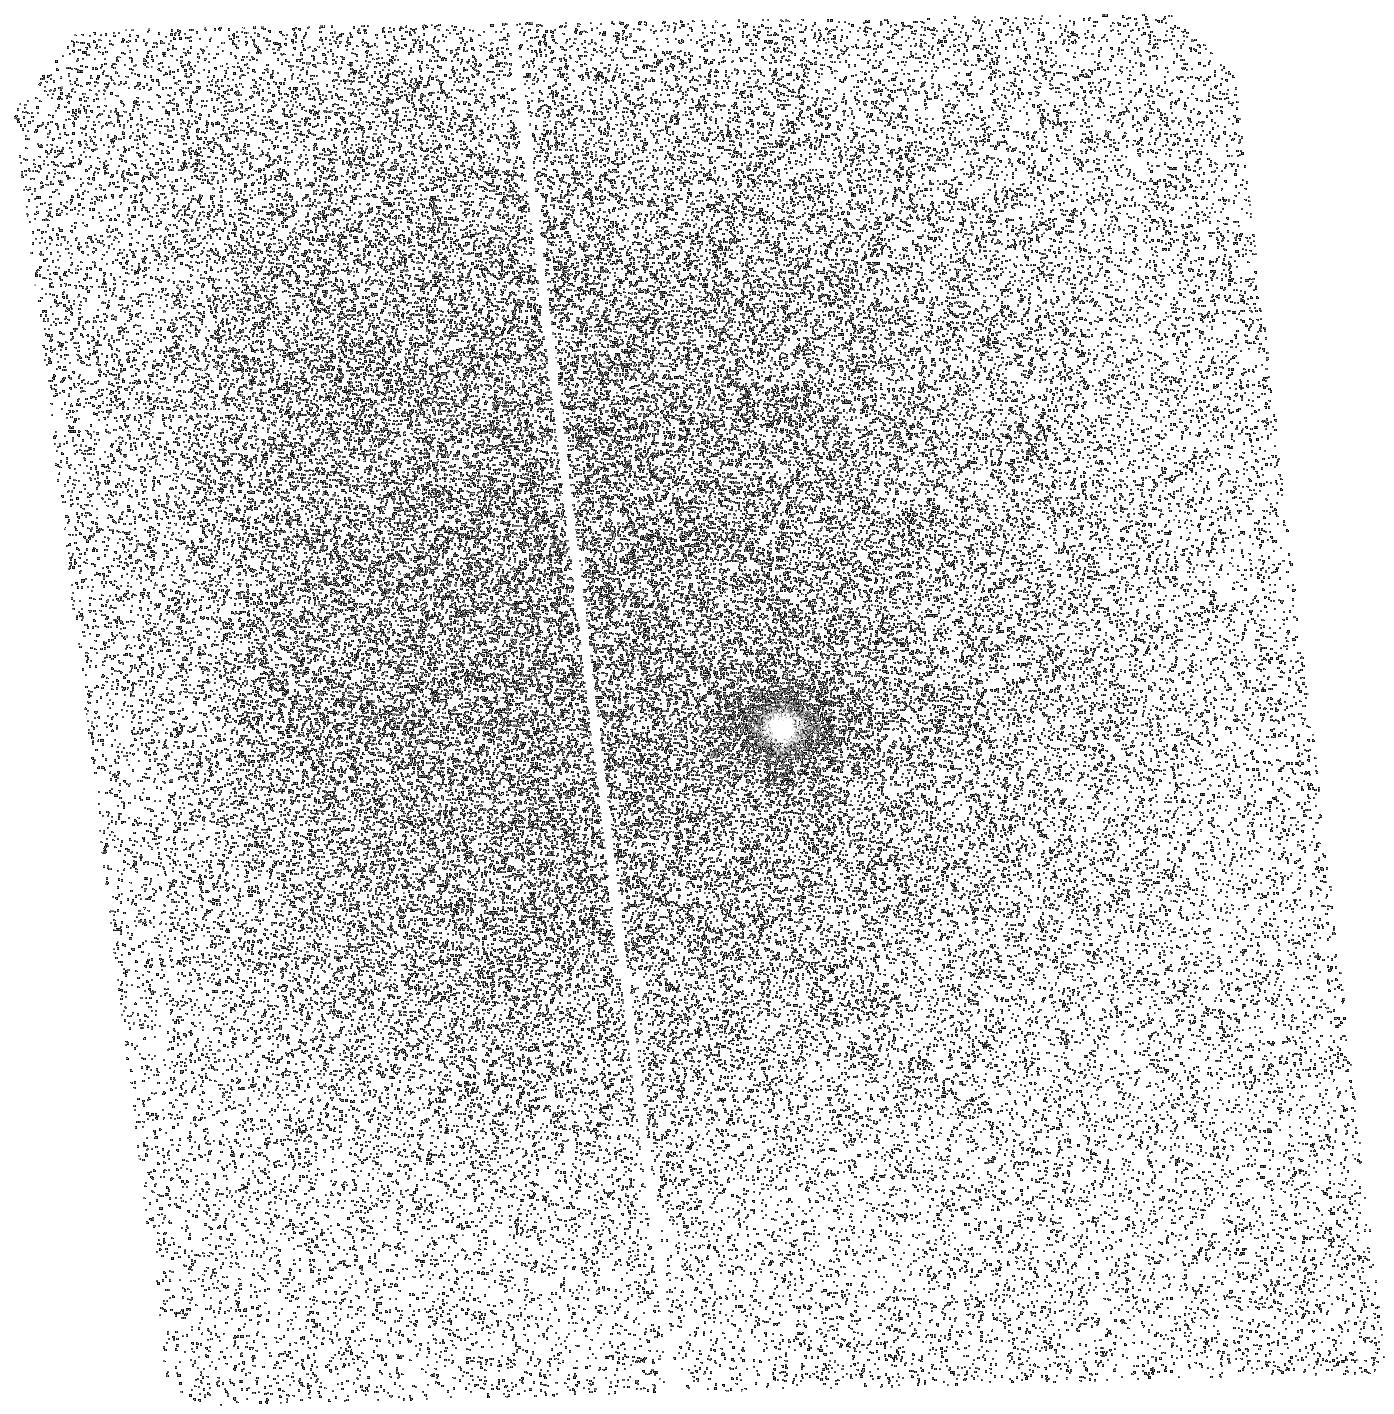
Target: GJ832
Instrument: ACS/SBC
Filter: F140LP
Exposure: 43 min
Observation ID: hst_14100_02_acs_sbc_f140lp_jctm02

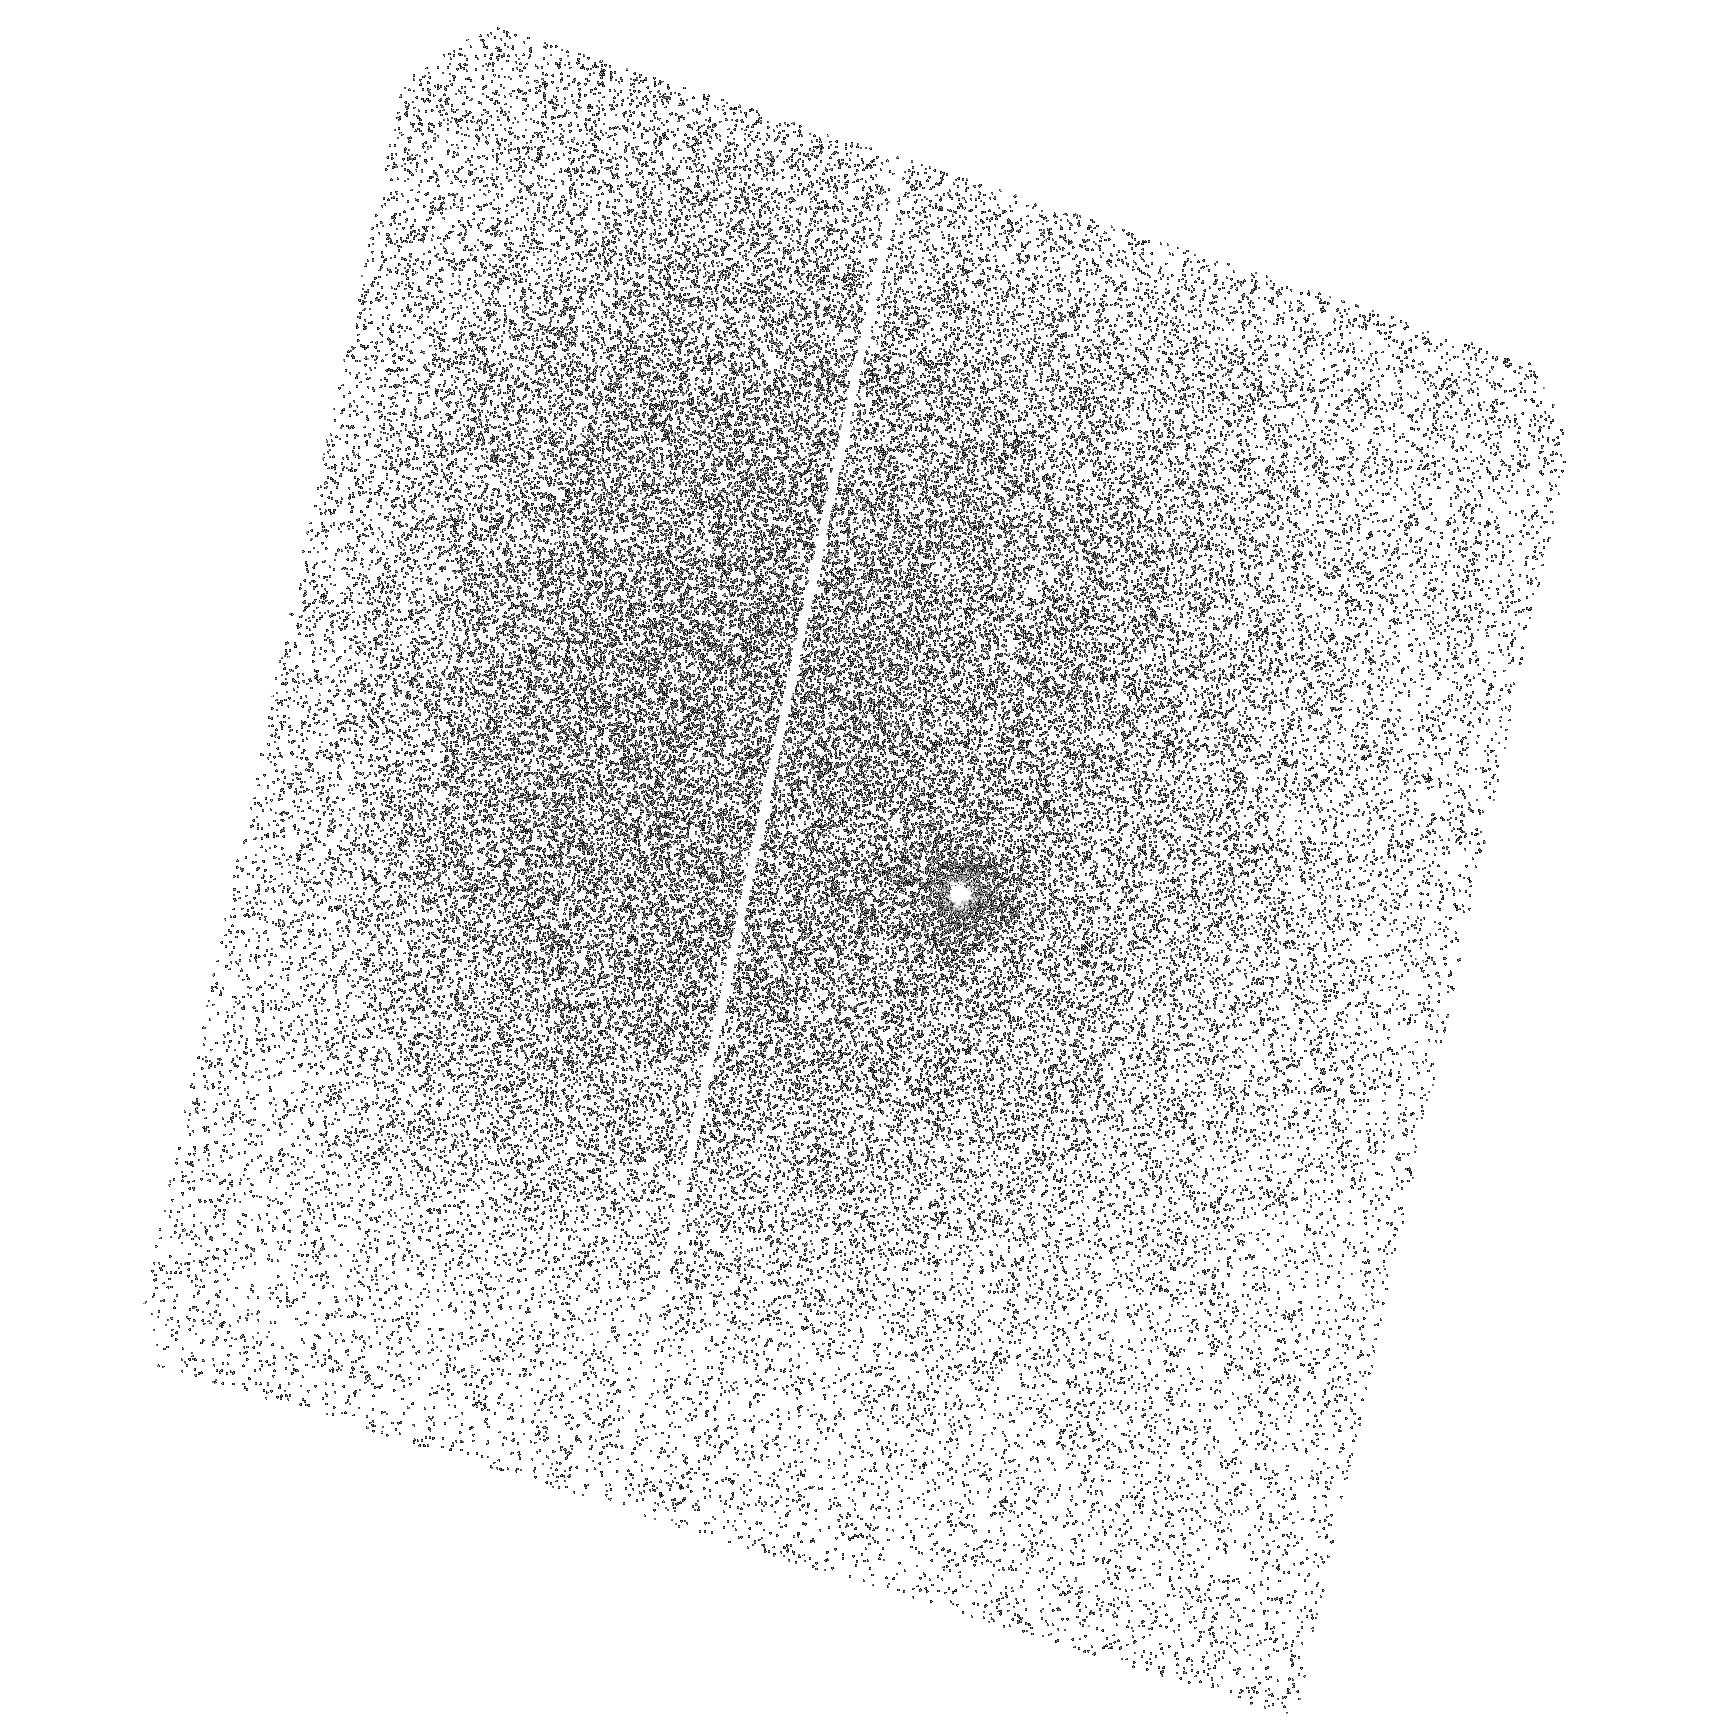
Target: GJ832
Instrument: ACS/SBC
Filter: F165LP
Exposure: 40 min
Observation ID: hst_14100_01_acs_sbc_f165lp_jctm01

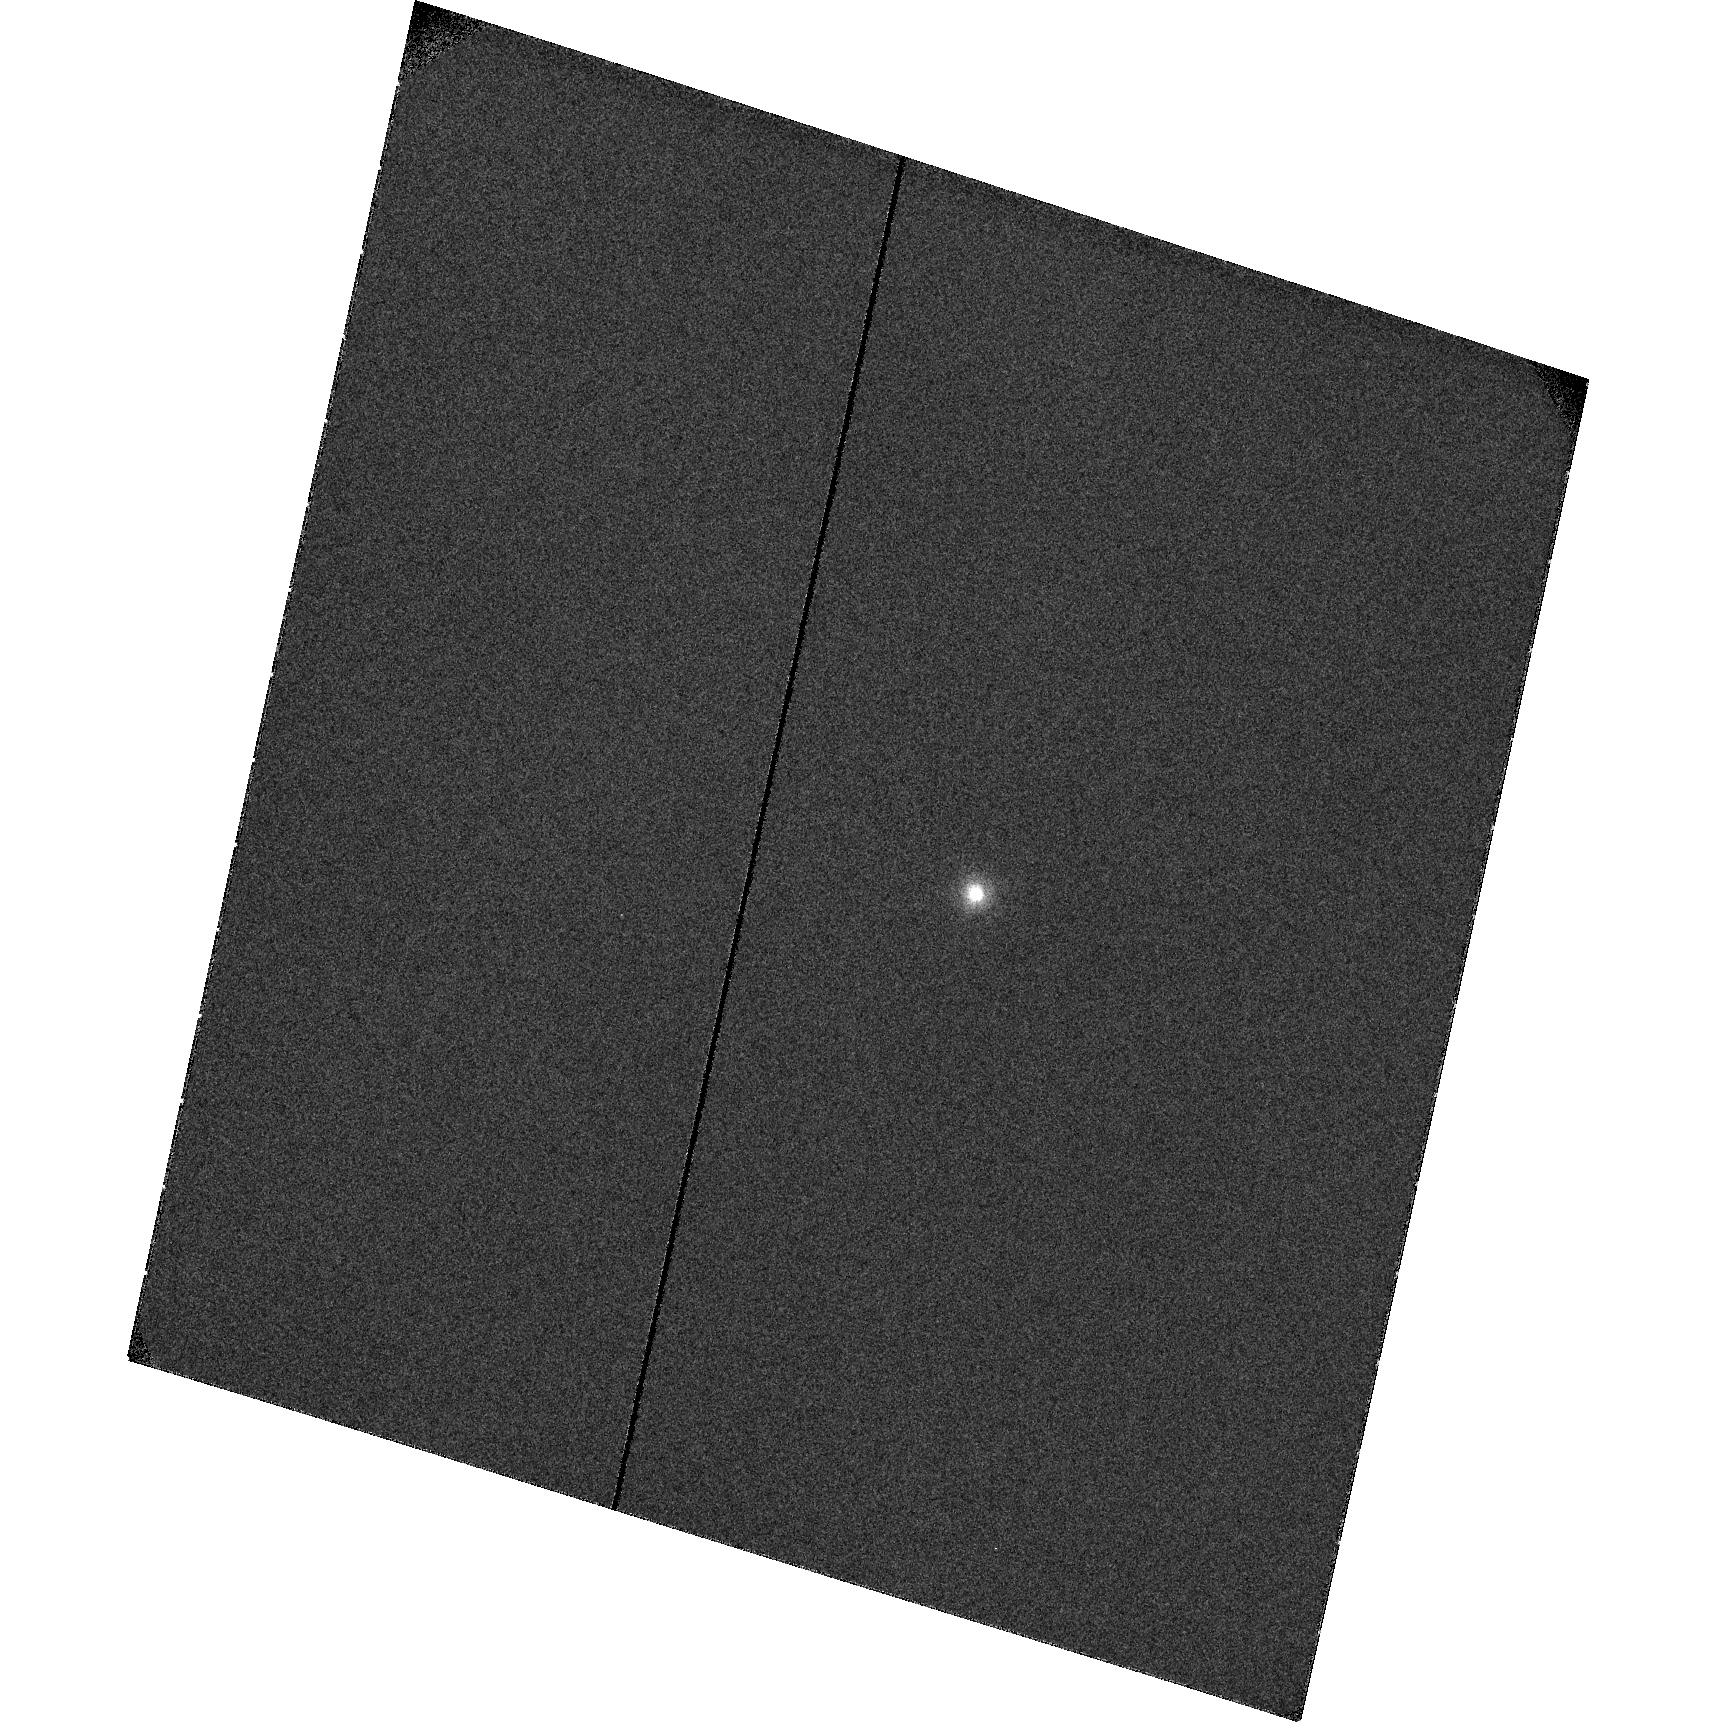
Target: GJ832
Instrument: ACS/SBC
Filter: F122M
Exposure: 1.3 h
Observation ID: hst_14100_01_acs_sbc_f122m_jctm01

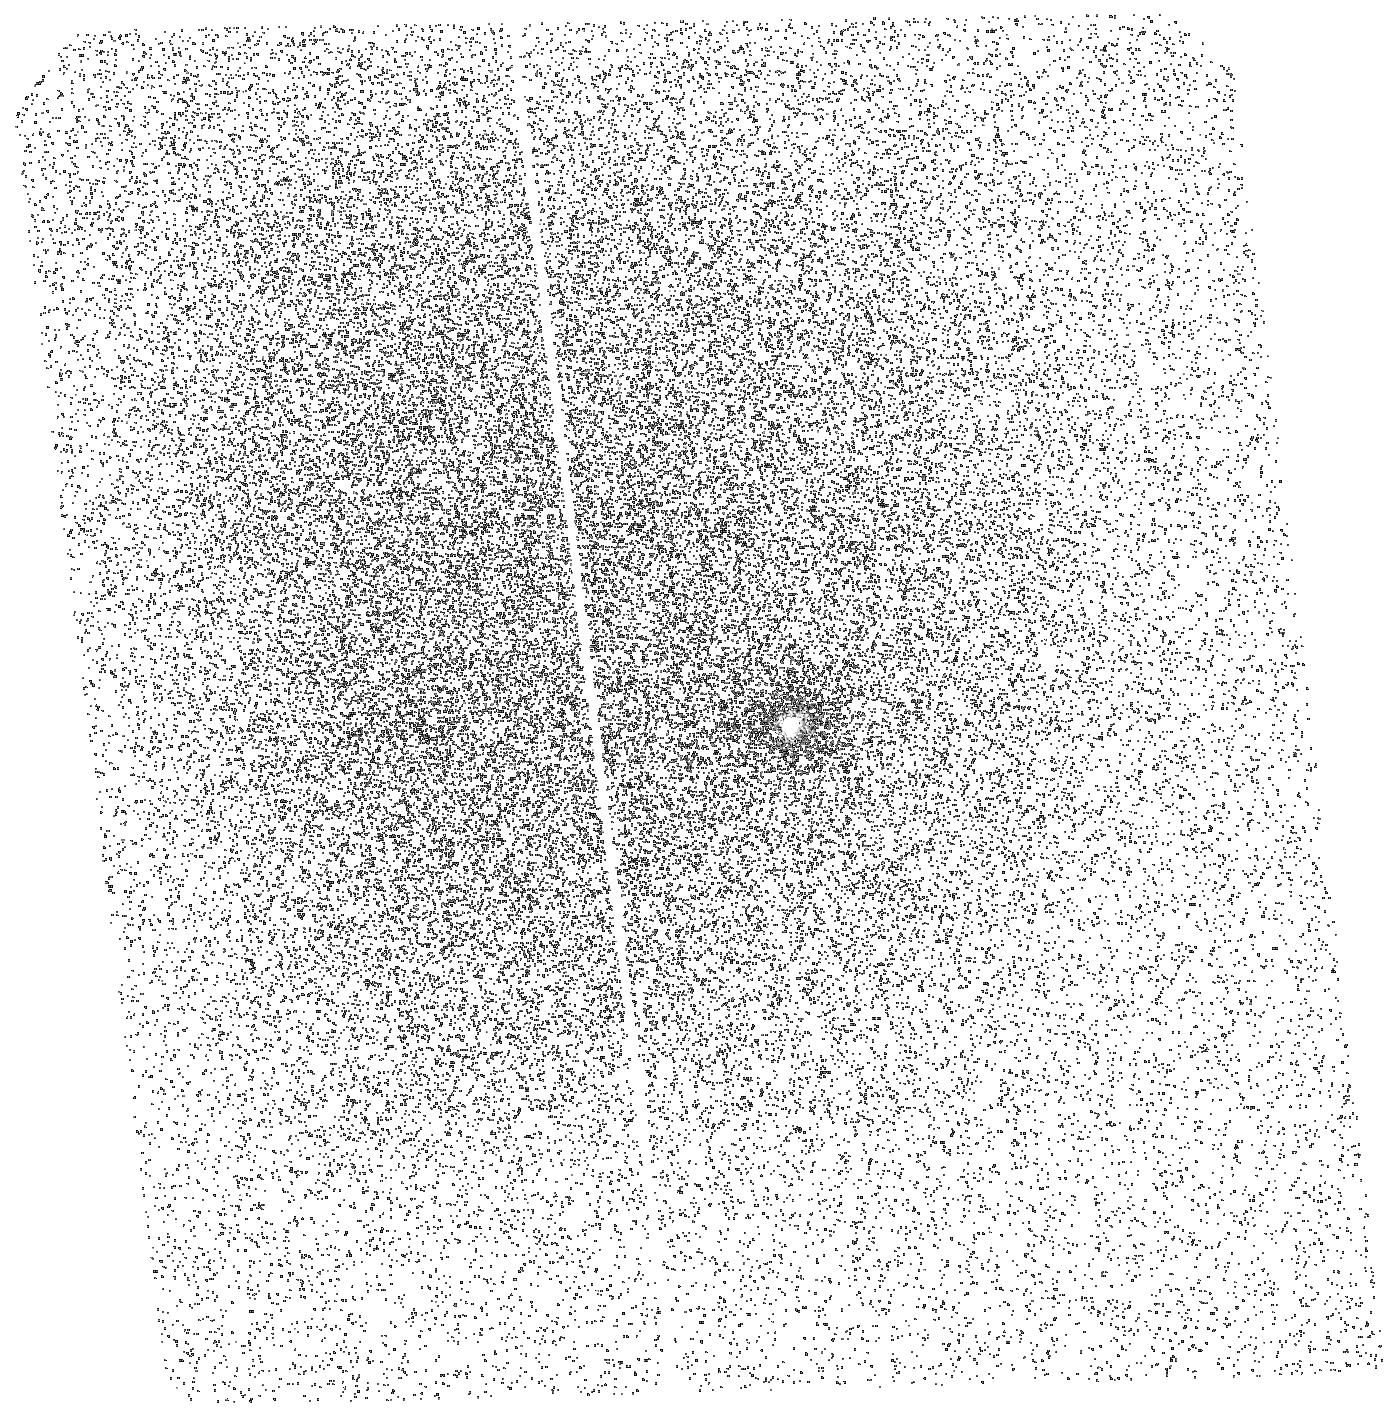
Target: GJ832
Instrument: ACS/SBC
Filter: F165LP
Exposure: 40 min
Observation ID: hst_14100_02_acs_sbc_f165lp_jctm02

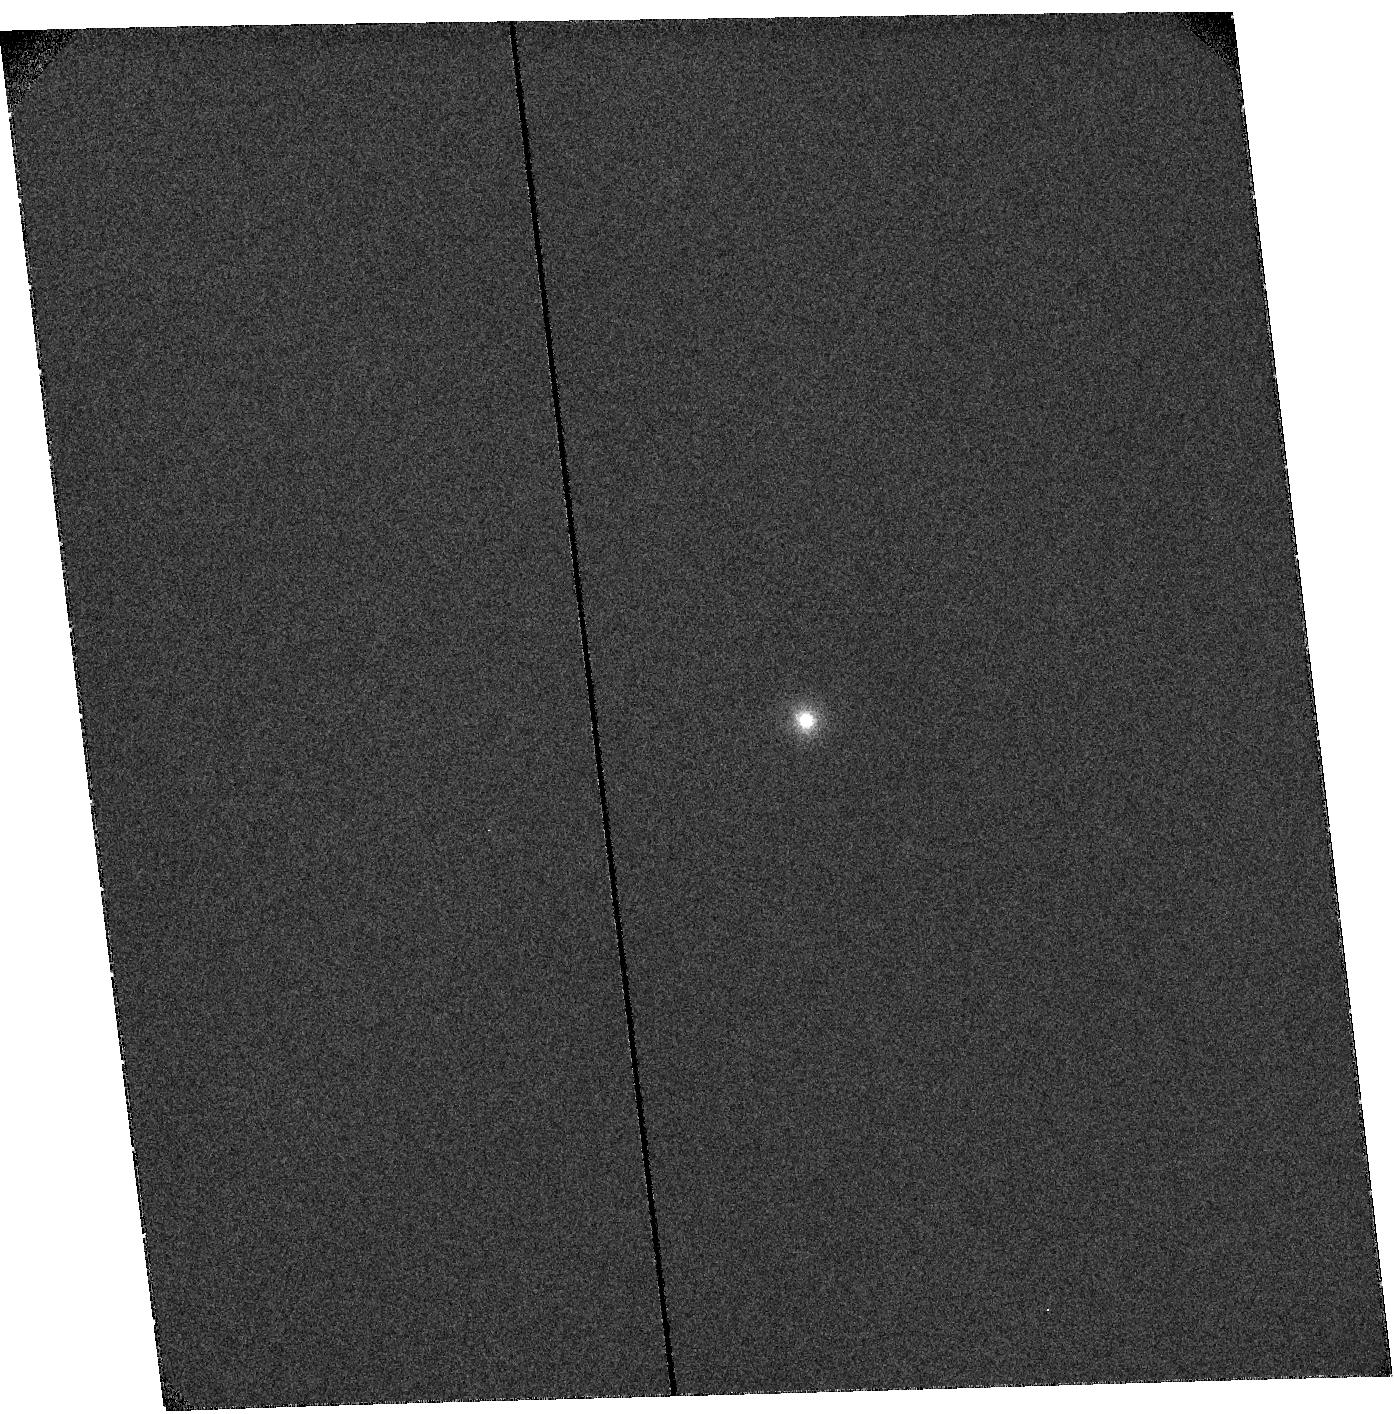
Target: GJ832
Instrument: ACS/SBC
Filter: F122M
Exposure: 1.3 h
Observation ID: hst_14100_02_acs_sbc_f122m_jctm02

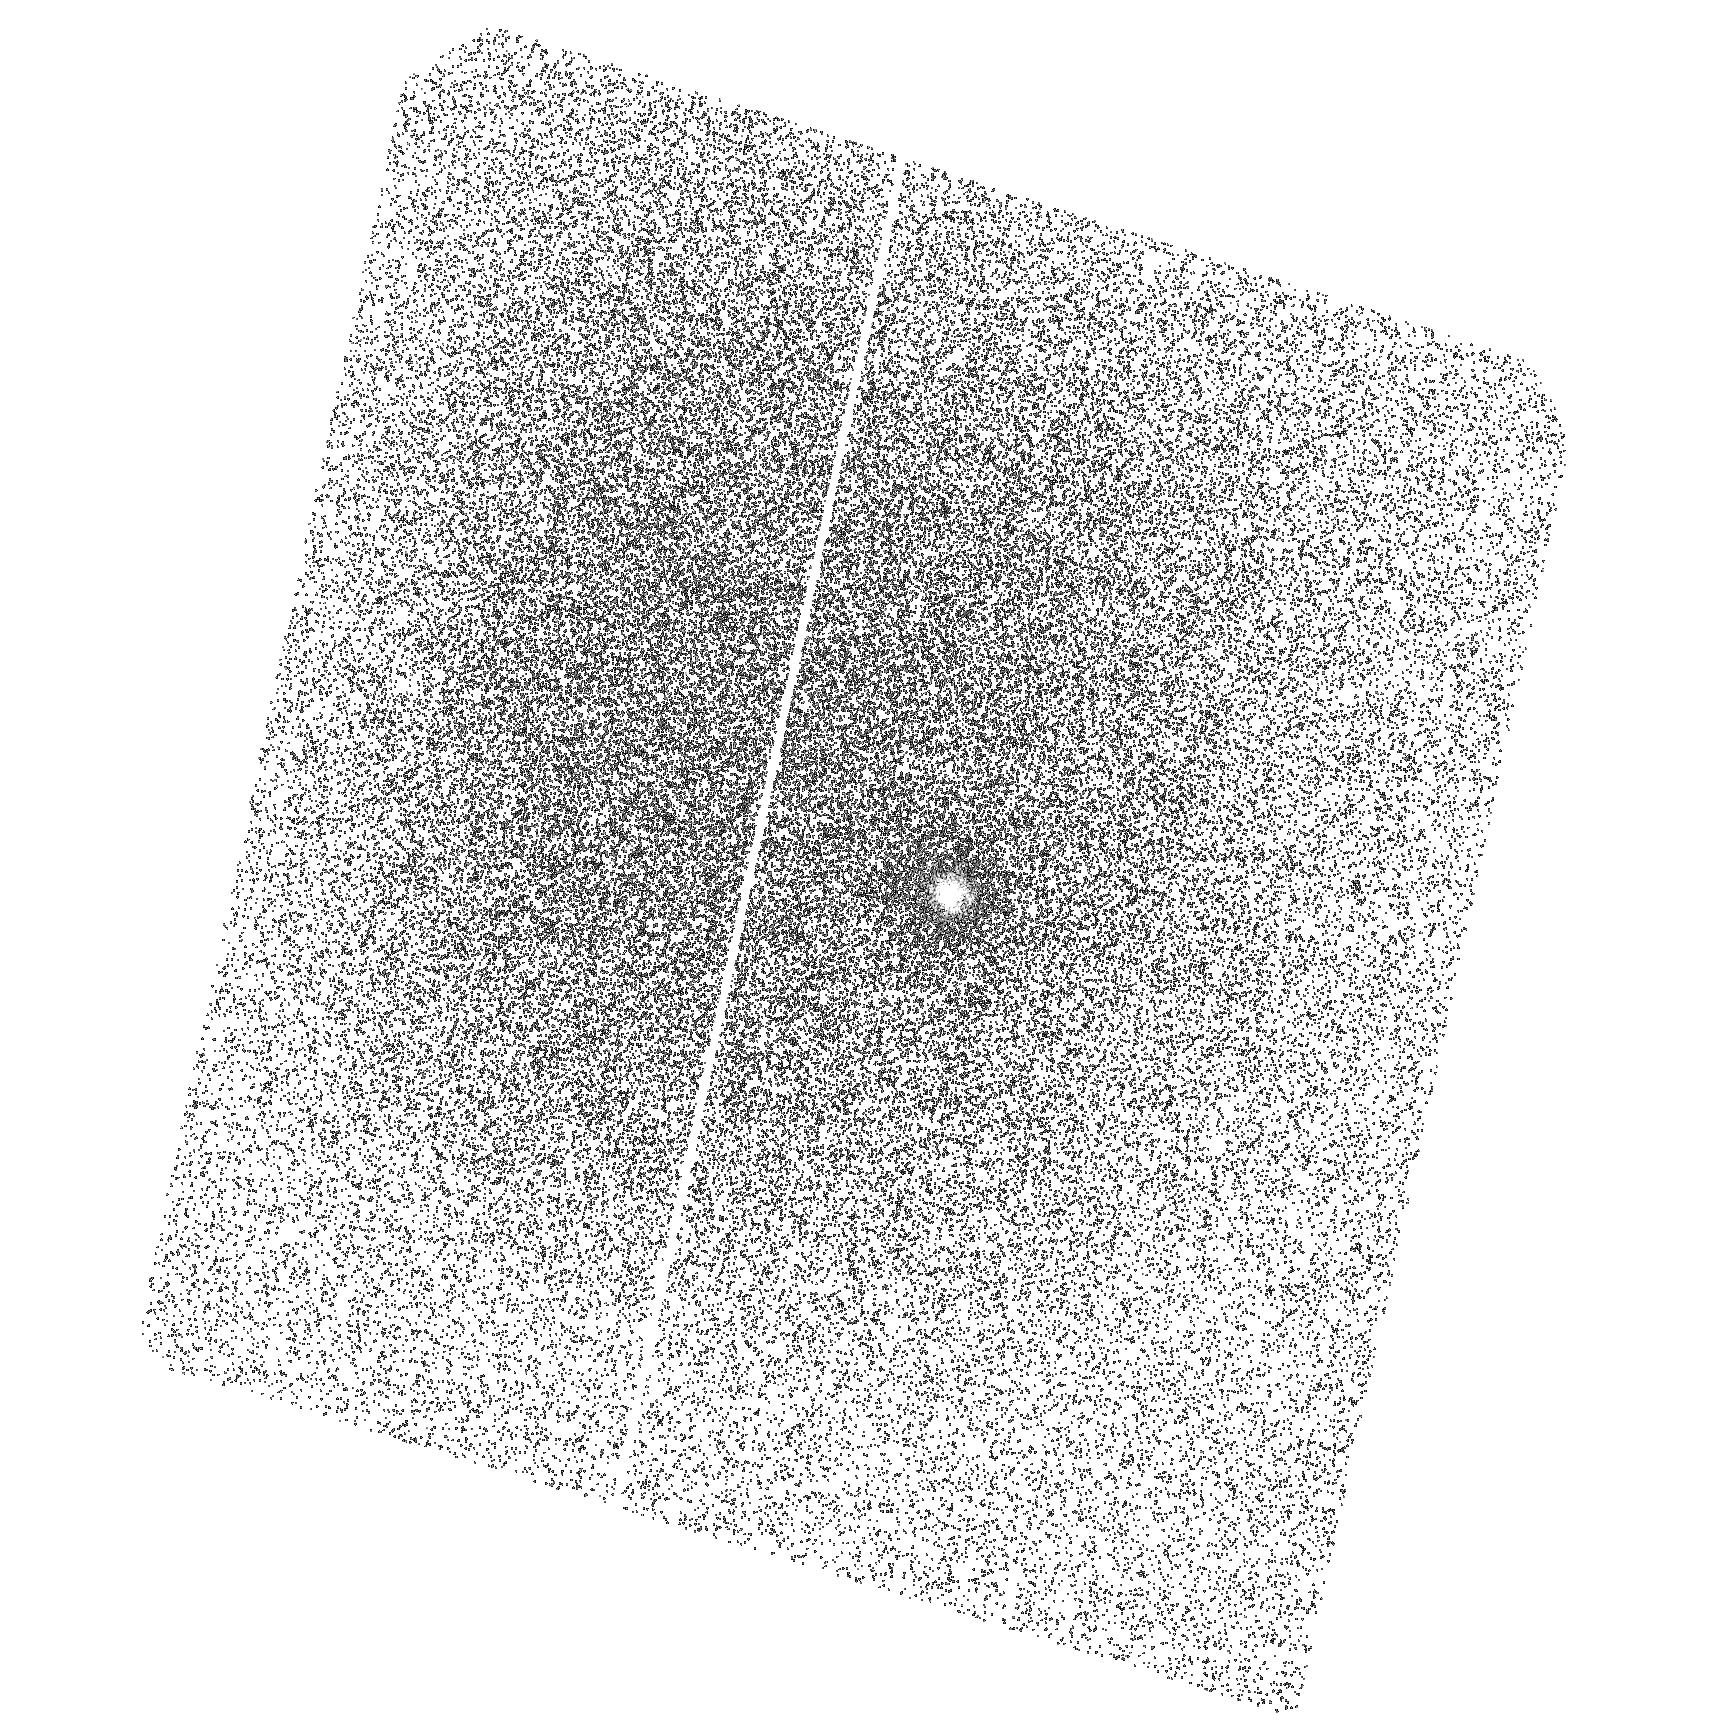
Target: GJ832
Instrument: ACS/SBC
Filter: F140LP
Exposure: 43 min
Observation ID: hst_14100_01_acs_sbc_f140lp_jctm01

A Direct Imaging Experiment to Determine the Origin of H2 Emission from M dwarf Exoplanetary Systems (PI: France, Kevin)

Recent HST-COS observations of M dwarfs hosting exoplanetary systems have detected photo-excited H2 emission in these environments, in contrast to previous HST-STIS and IUE observations of non-planet hosting M dwarfs where no H2 emission is observed. Three plausible origins for this emission include: 1) starspots or the stellar photosphere, 2) the heated atmospheres of orbiting planets, or 3) a second generation circumstellar disk produced by atmospheric mass-loss from the planets in these systems. While direct imaging of exoplanets is extremely challenging in the visible/IR owing to the large star/planet contrast ratio, we will take advantage of the favorable star/planet contrast ratio in the FUV to ascertain the origin of the H2 emission. This proposal will use multi-band FUV imaging with ACS/SBC to directly image one well-positioned M dwarf exoplanetary system to measure the distribution of the H2 gas: GJ 832, at d = 4.9 pc with a Jovian-mass exoplanet at 0.7 arcseconds separation. Using a combination of F122M, F140LP, and F165LP imaging, we can isolate the relative spatial distributions of Lyman-alpha, C IV, and H2 providing a stellar reference (C IV from the stellar atmosphere) and two tracers that may originate from exoplanets or their evaporated atmospheres (Lyman-alpha and H2). A direct H2 image of GJ 832b or a circumstellar disk would demonstrate a new observational tool for the detection of planetary systems orbiting low-mass stars and possibly a new means of measuring atmospheric mass loss rates.